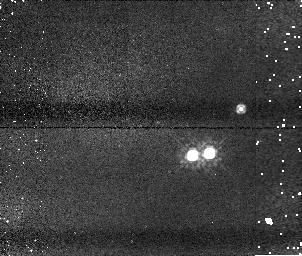
Target: U20335. Instrument: NICMOS/NIC1. Filter: F110W. Exposure: 5 min. Observation ID: n8yj10020

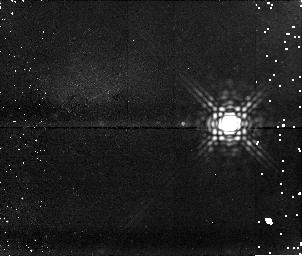
Target: U10764. Instrument: NICMOS/NIC1. Filter: F170M. Exposure: 15 min. Observation ID: n8yj53010

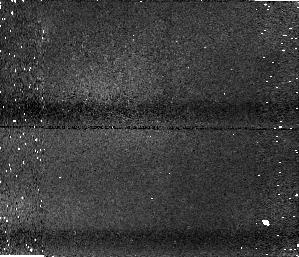
Target: U20581. Instrument: NICMOS/NIC1. Filter: F110W. Exposure: 5 min. Observation ID: n8yj30020

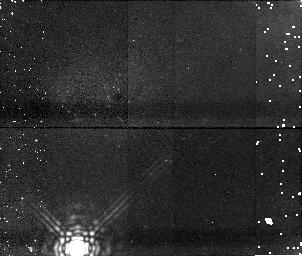
Target: U12128. Instrument: NICMOS/NIC1. Filter: F170M. Exposure: 15 min. Observation ID: n8yj15010

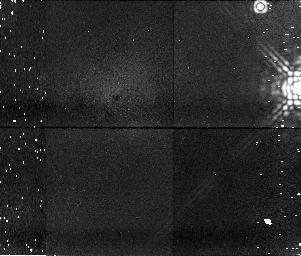
Target: U20431. Instrument: NICMOS/NIC1. Filter: F170M. Exposure: 15 min. Observation ID: n8yj22010

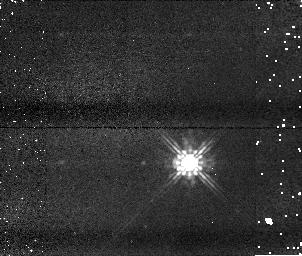
Target: U11756. Instrument: NICMOS/NIC1. Filter: F110W. Exposure: 5 min. Observation ID: n8yj32020

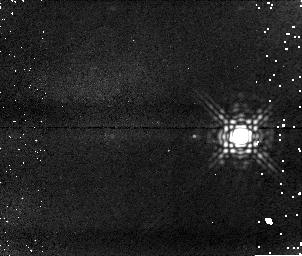
Target: U20197. Instrument: NICMOS/NIC1. Filter: F170M. Exposure: 15 min. Observation ID: n8yj23010

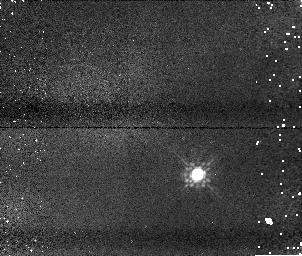
Target: U20570. Instrument: NICMOS/NIC1. Filter: F110W. Exposure: 5 min. Observation ID: n8yj54020

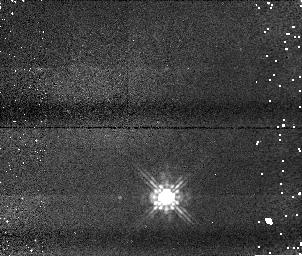
Target: U10601. Instrument: NICMOS/NIC1. Filter: F110W. Exposure: 5 min. Observation ID: n8yj14020

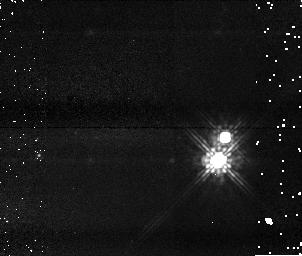
Target: U20701. Instrument: NICMOS/NIC1. Filter: F110W. Exposure: 5 min. Observation ID: n8yj09020

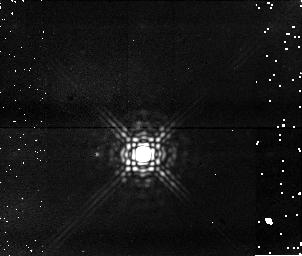
Target: U20037. Instrument: NICMOS/NIC1. Filter: F170M. Exposure: 15 min. Observation ID: n8yj60010

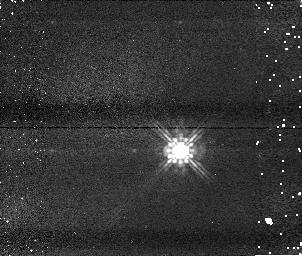
Target: U10960. Instrument: NICMOS/NIC1. Filter: F110W. Exposure: 5 min. Observation ID: n8yj56020

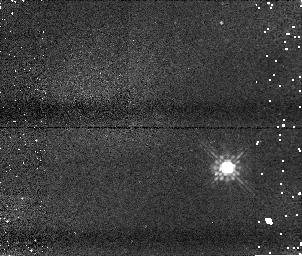
Target: U20244. Instrument: NICMOS/NIC1. Filter: F110W. Exposure: 5 min. Observation ID: n8yj36020

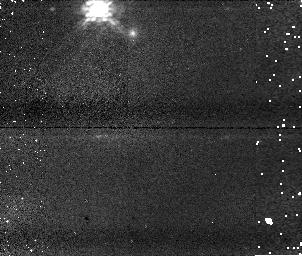
Target: U20004. Instrument: NICMOS/NIC1. Filter: F110W. Exposure: 5 min. Observation ID: n8yj07020

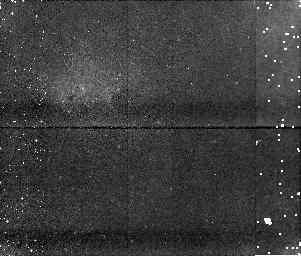
Target: U10151. Instrument: NICMOS/NIC1. Filter: F170M. Exposure: 15 min. Observation ID: n8yj18010

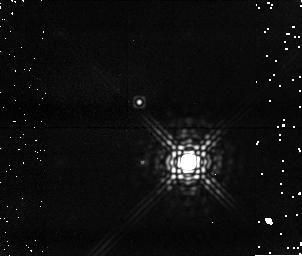
Target: U20744. Instrument: NICMOS/NIC1. Filter: F170M. Exposure: 15 min. Observation ID: n8yj17010

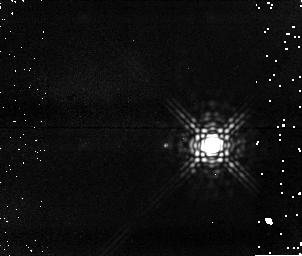
Target: U20156. Instrument: NICMOS/NIC1. Filter: F170M. Exposure: 15 min. Observation ID: n8yj31010

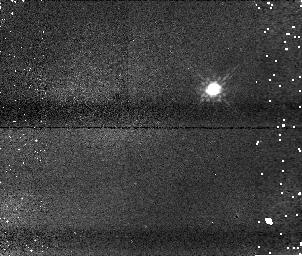
Target: U10721. Instrument: NICMOS/NIC1. Filter: F110W. Exposure: 5 min. Observation ID: n8yj11020

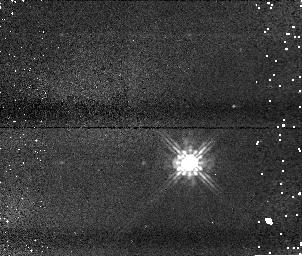
Target: U11668. Instrument: NICMOS/NIC1. Filter: F110W. Exposure: 5 min. Observation ID: n8yj62020

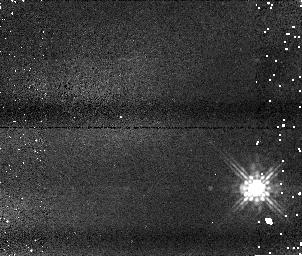
Target: U10742. Instrument: NICMOS/NIC1. Filter: F110W. Exposure: 5 min. Observation ID: n8yj03020

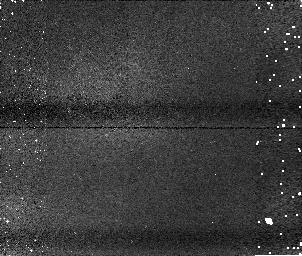
Target: U11314. Instrument: NICMOS/NIC1. Filter: F110W. Exposure: 5 min. Observation ID: n8yj04020

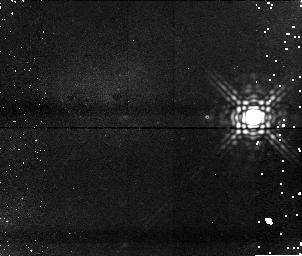
Target: U10329. Instrument: NICMOS/NIC1. Filter: F170M. Exposure: 15 min. Observation ID: n8yj47010

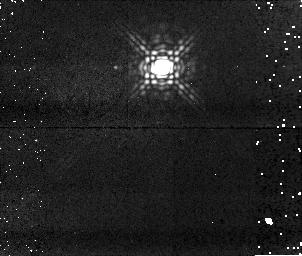
Target: U20171. Instrument: NICMOS/NIC1. Filter: F170M. Exposure: 15 min. Observation ID: n8yj08010

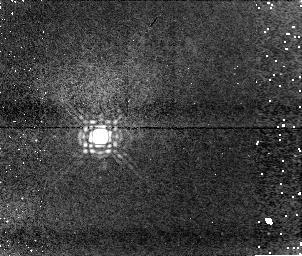
Target: U20139. Instrument: NICMOS/NIC1. Filter: F170M. Exposure: 15 min. Observation ID: n8yj13010

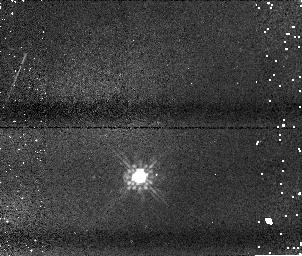
Target: U10088. Instrument: NICMOS/NIC1. Filter: F110W. Exposure: 5 min. Observation ID: n8yj26020

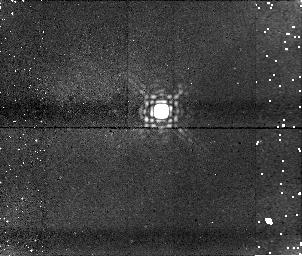
Target: U20912. Instrument: NICMOS/NIC1. Filter: F170M. Exposure: 15 min. Observation ID: n8yj21010

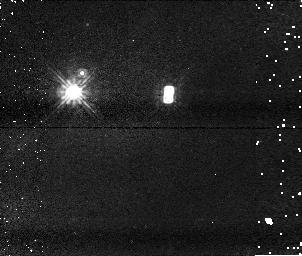
Target: U13016. Instrument: NICMOS/NIC1. Filter: F110W. Exposure: 5 min. Observation ID: n8yj58020

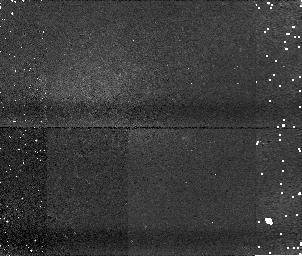
Target: U11694. Instrument: NICMOS/NIC1. Filter: F110W. Exposure: 5 min. Observation ID: n8yj34020

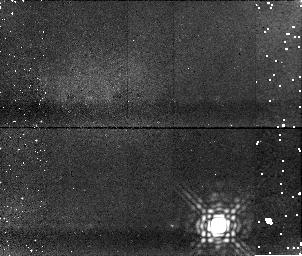
Target: U10954. Instrument: NICMOS/NIC1. Filter: F170M. Exposure: 15 min. Observation ID: n8yj64010

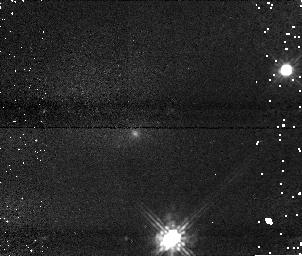
Target: U10617. Instrument: NICMOS/NIC1. Filter: F110W. Exposure: 5 min. Observation ID: n8yj19020

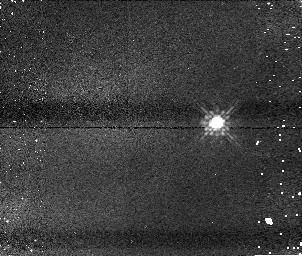
Target: U10802. Instrument: NICMOS/NIC1. Filter: F110W. Exposure: 5 min. Observation ID: n8yj43020

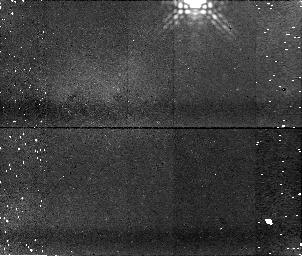
Target: U20433. Instrument: NICMOS/NIC1. Filter: F170M. Exposure: 15 min. Observation ID: n8yj61010

Ultracool companions to the nearest L dwarfs (PI: Reid, I. Neill)

We propose to conduct the most sensitive survey to date for low mass companions to nearby L dwarfs. We will use NICMOS to image targets drawn from a volume-complete sample of 70 L dwarfs within 20 parsecs. The combination of infrared imaging and proximity will allow us to search for T dwarf companions at separations as small as 1.6 AU. This is crucial, since no ultracool binaries are currently known with separations exceeding 15 AU. Only 10 dwarfs in this sample have previous HST observations primarily at optical wavelengths. With the increased sensitivity of our survey, we will provide the most stringent test to date of brown dwarf models which envisage formation as ejected stellar embryos. In addition, our observations will be capable of detecting binaries with mass ratios as low as 0.3, and will therefore also test the apparent preference for equal-mass ultracool binaries. Finally, our observations offer the best prospect to date of detecting companions significantly cooler than the coolest t dwarf currently known.